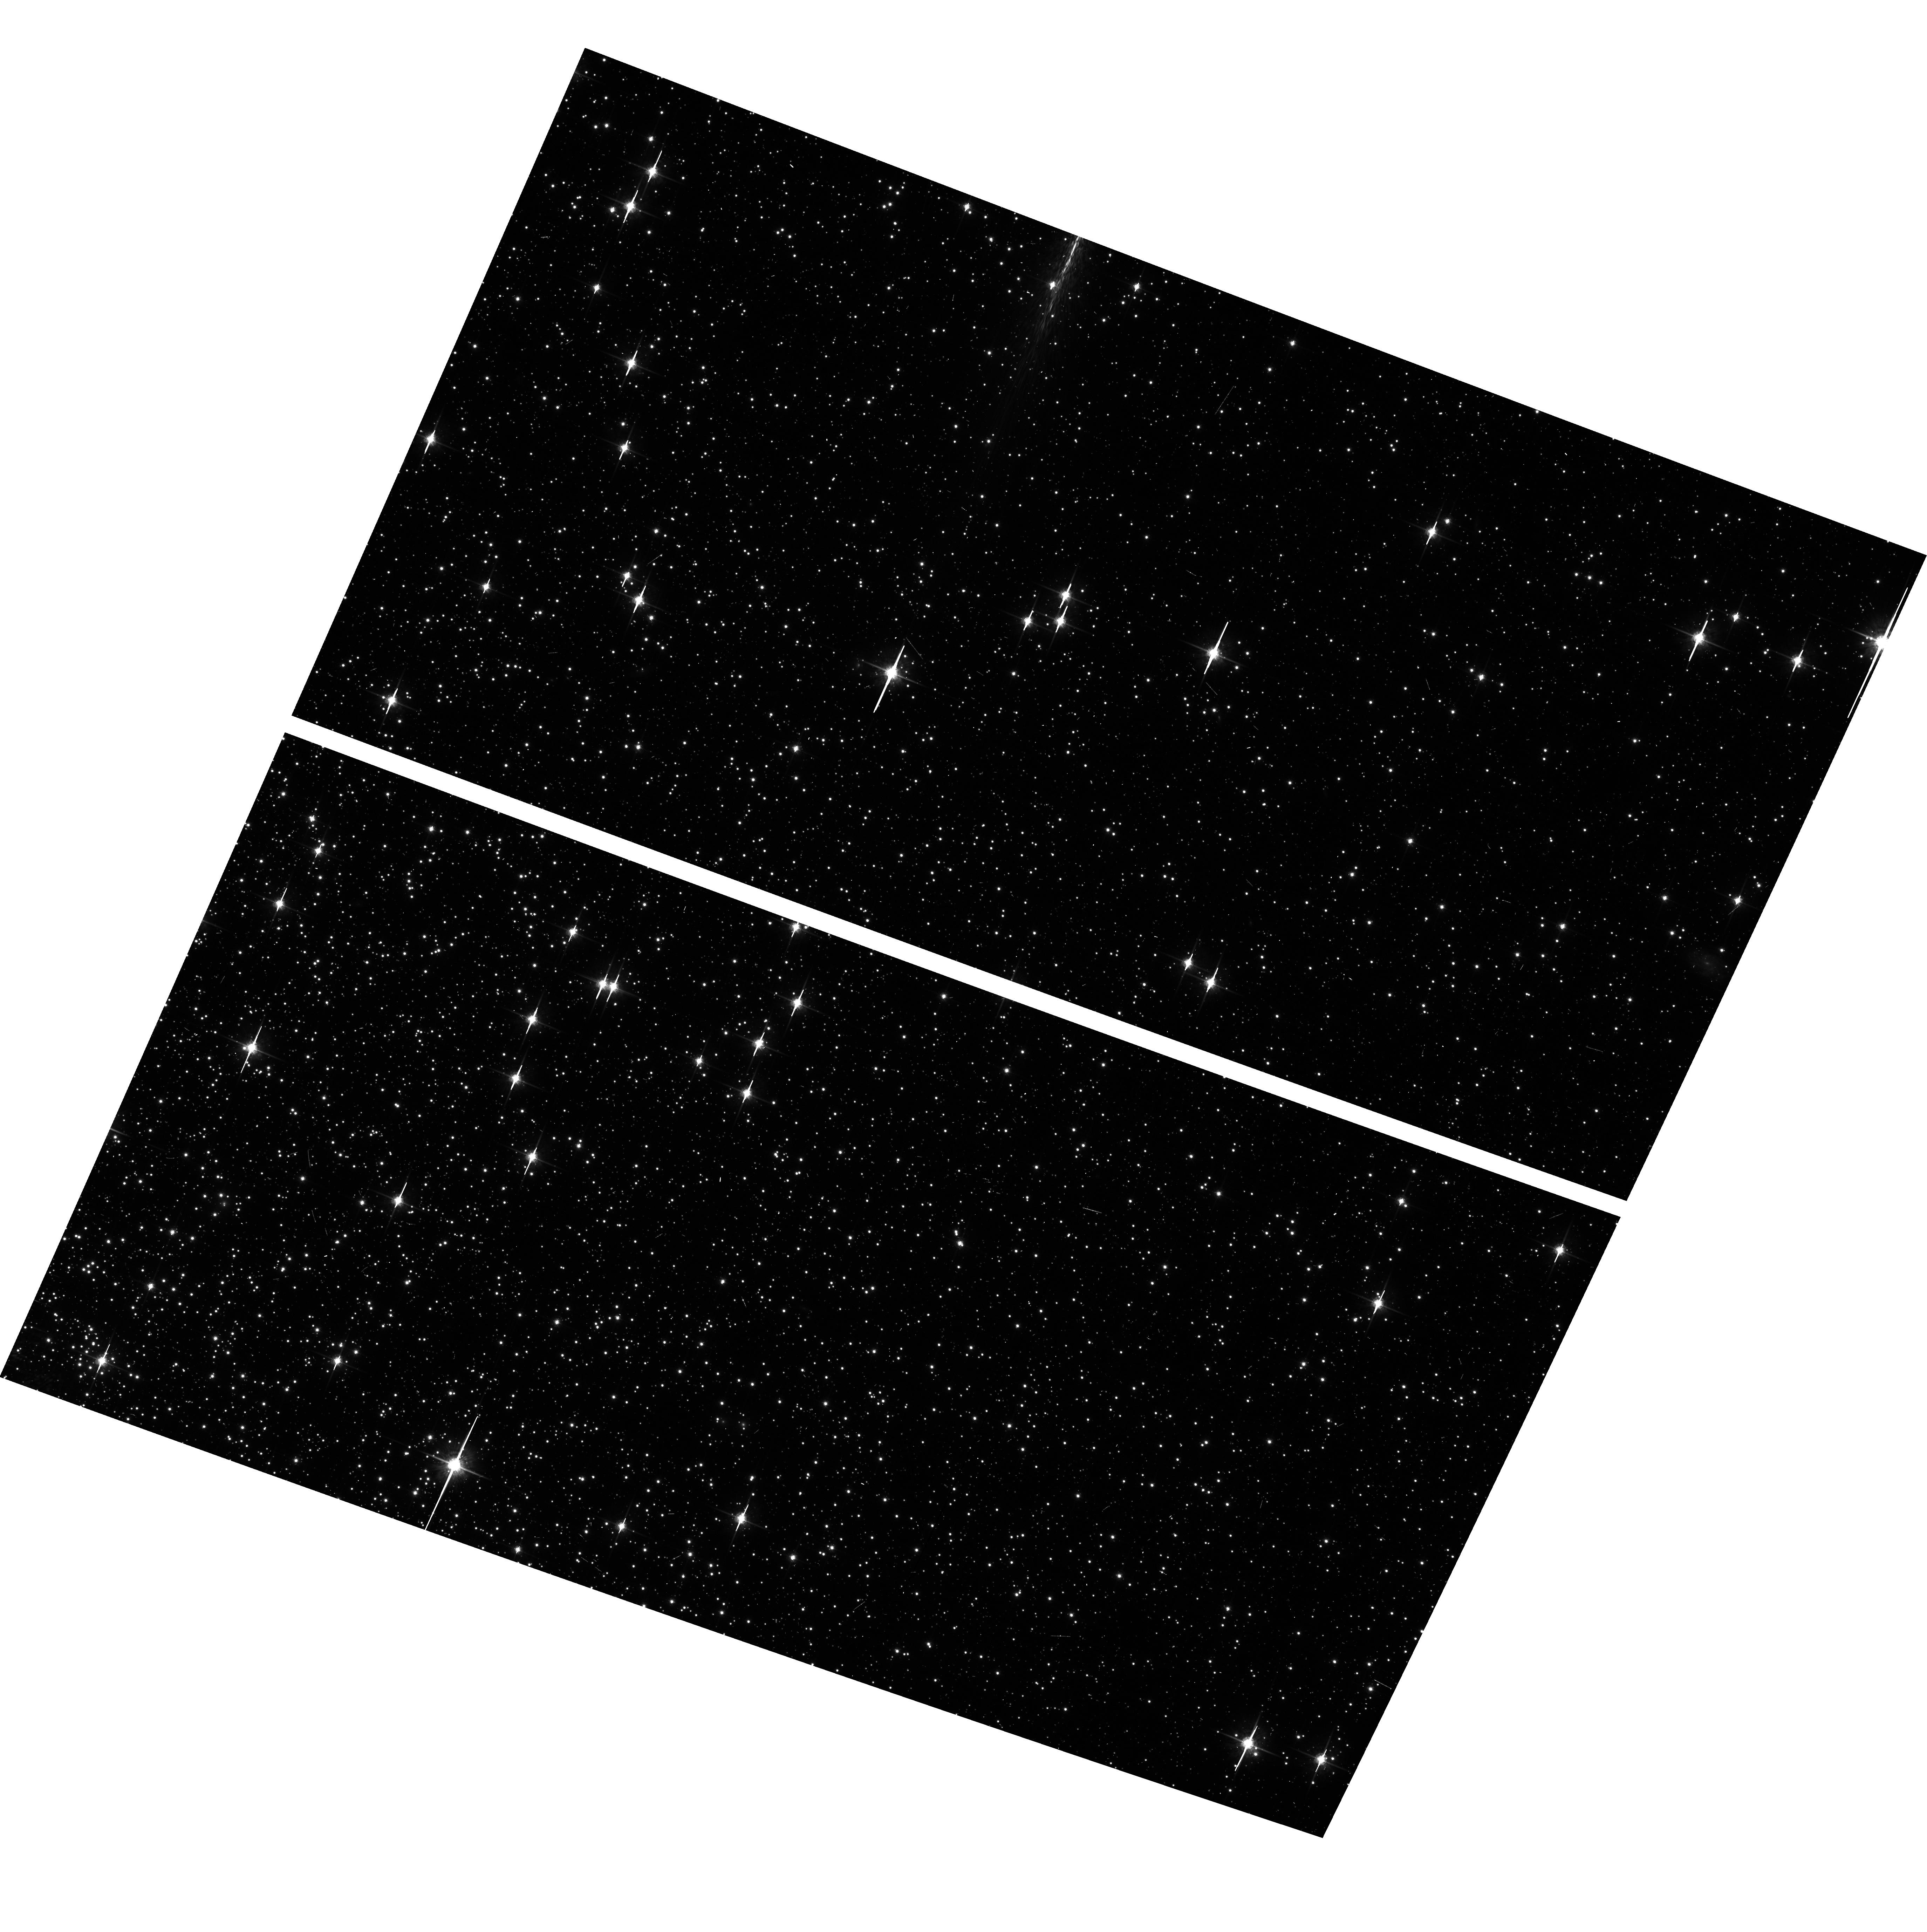
Target: NGC104-WFC. Instrument: ACS/WFC. Filter: F775W. Exposure: 6 min. Observation ID: hst_14402_14_acs_wfc_f775w_jd0q14

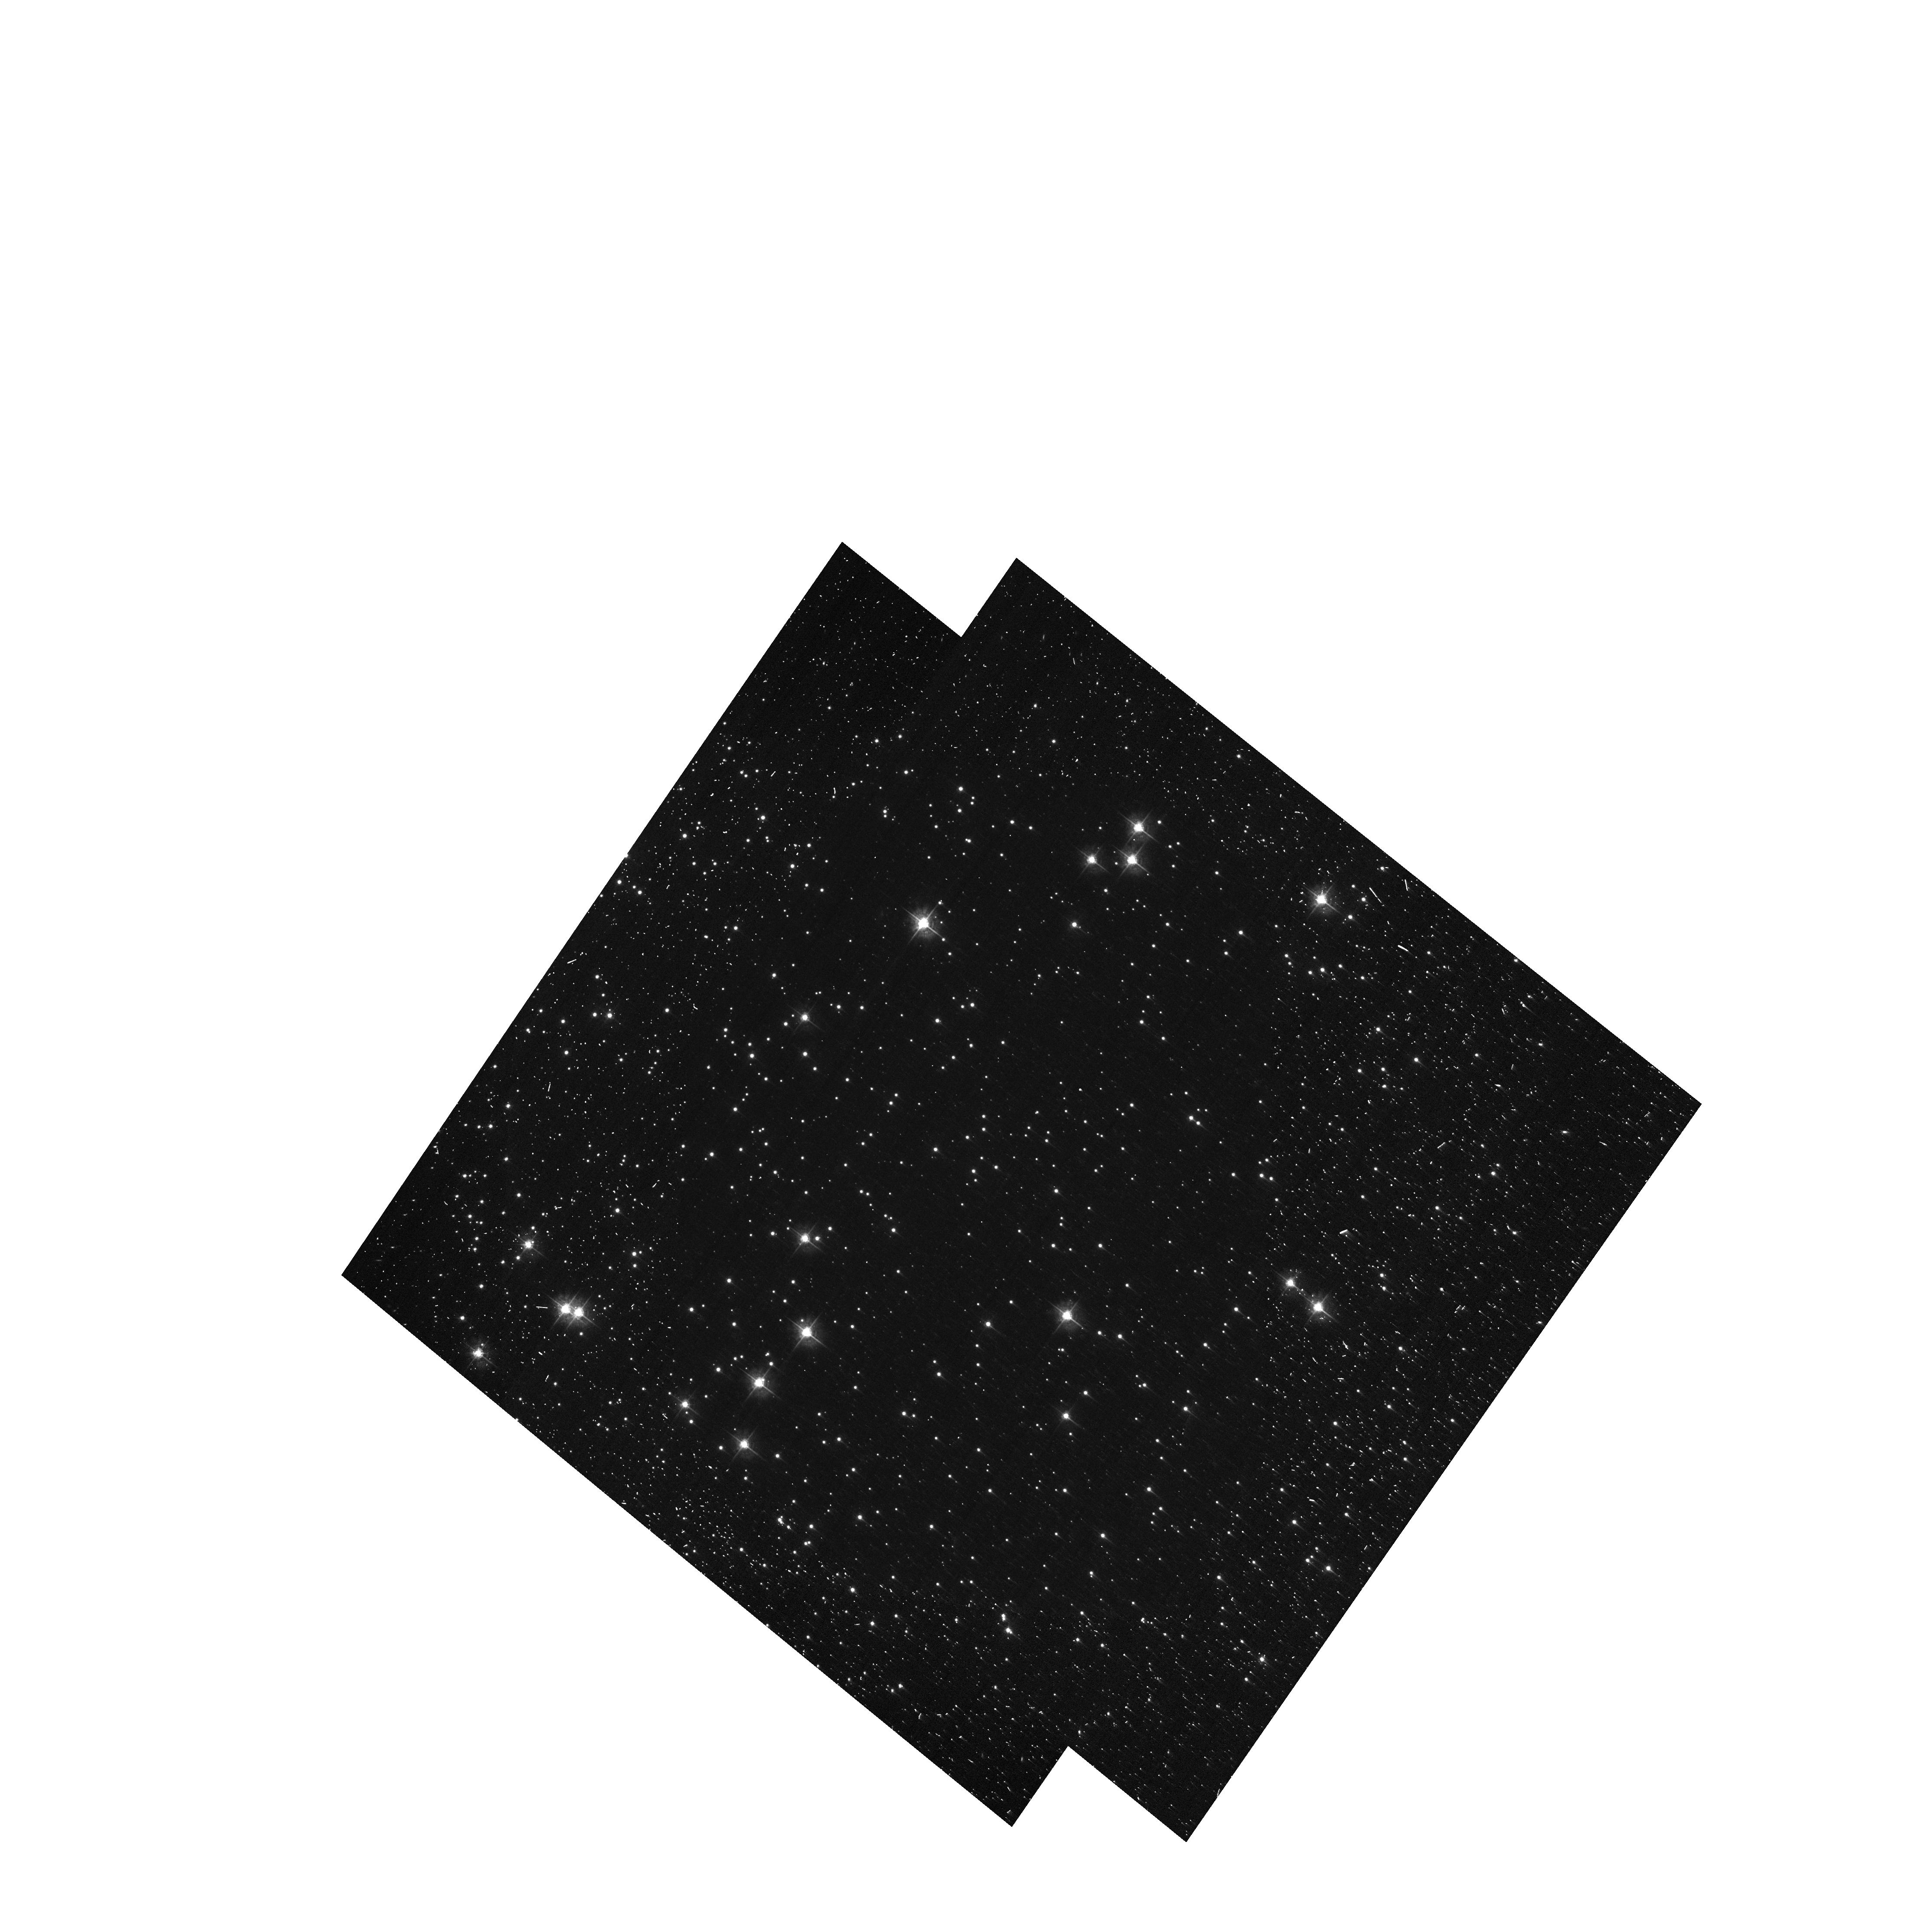
Target: NGC104-WFC. Instrument: ACS/WFC. Filter: F435W-POL0UV. Exposure: 11 min. Observation ID: hst_14402_19_acs_wfc_f435w-pol0uv_jd0q19

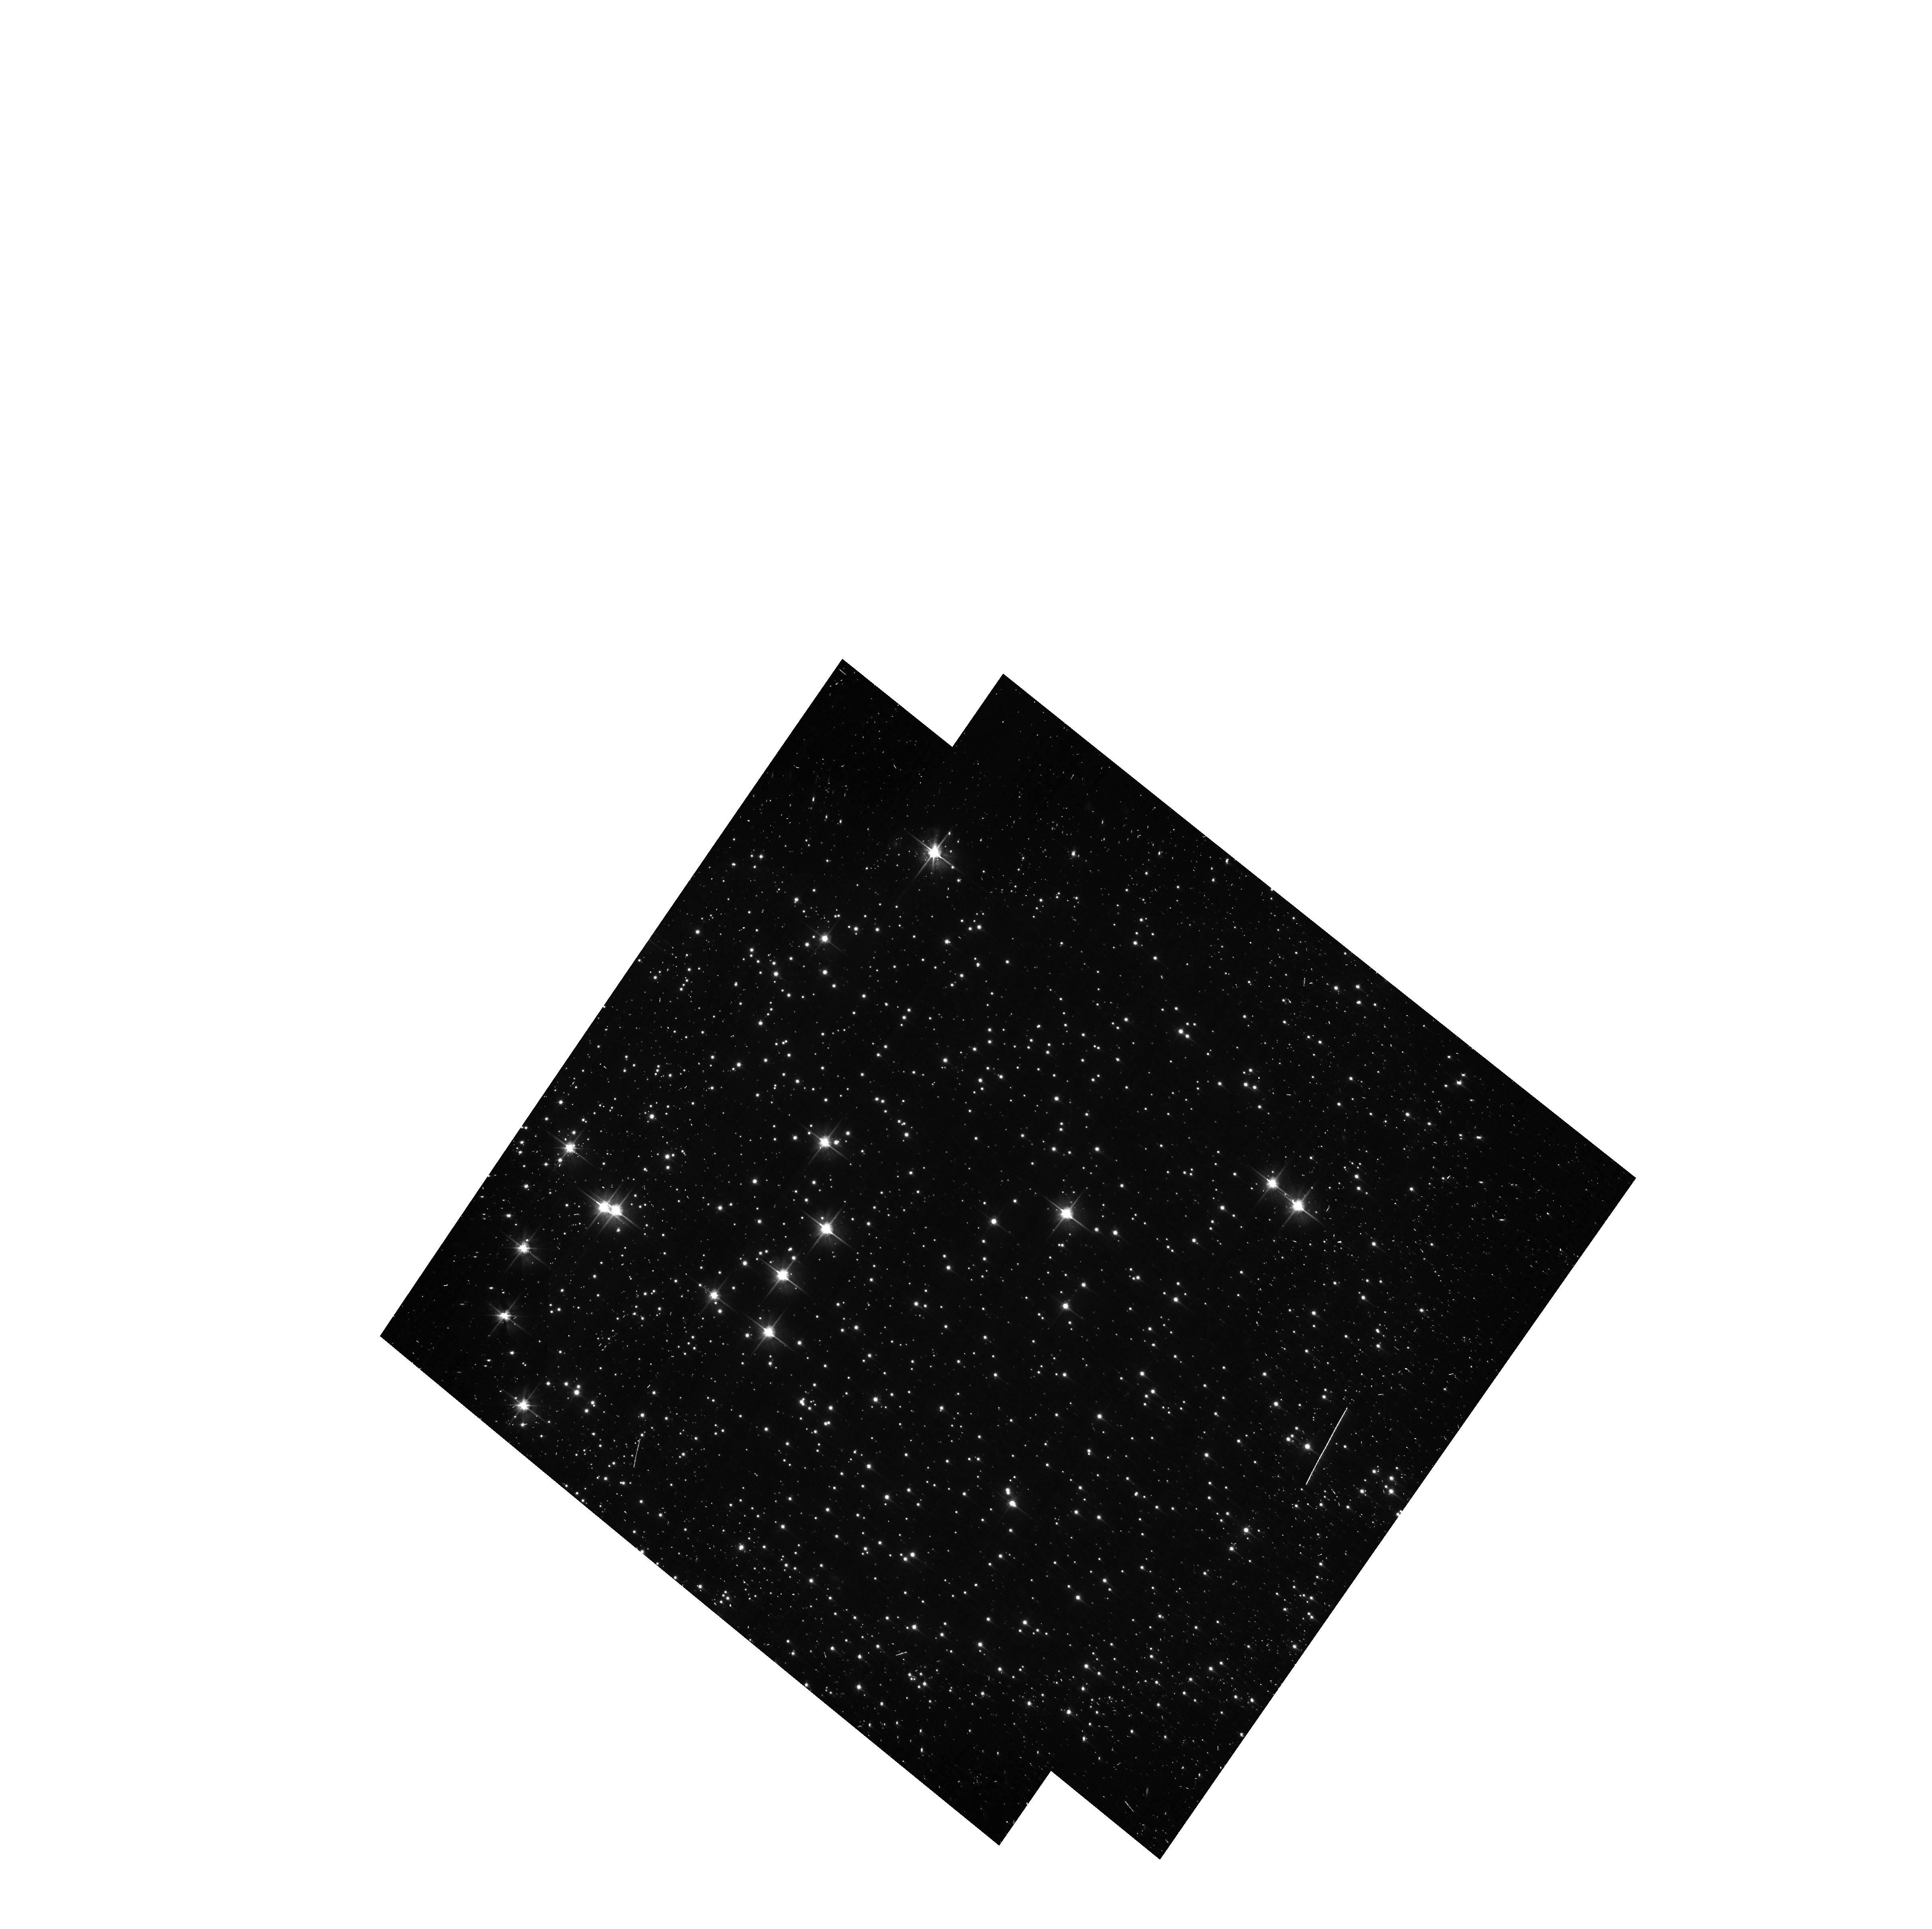
Target: NGC104-WFC. Instrument: ACS/WFC. Filter: F606W. Exposure: 9 min. Observation ID: hst_14402_16_acs_wfc_f606w-pol60v_jd0q16

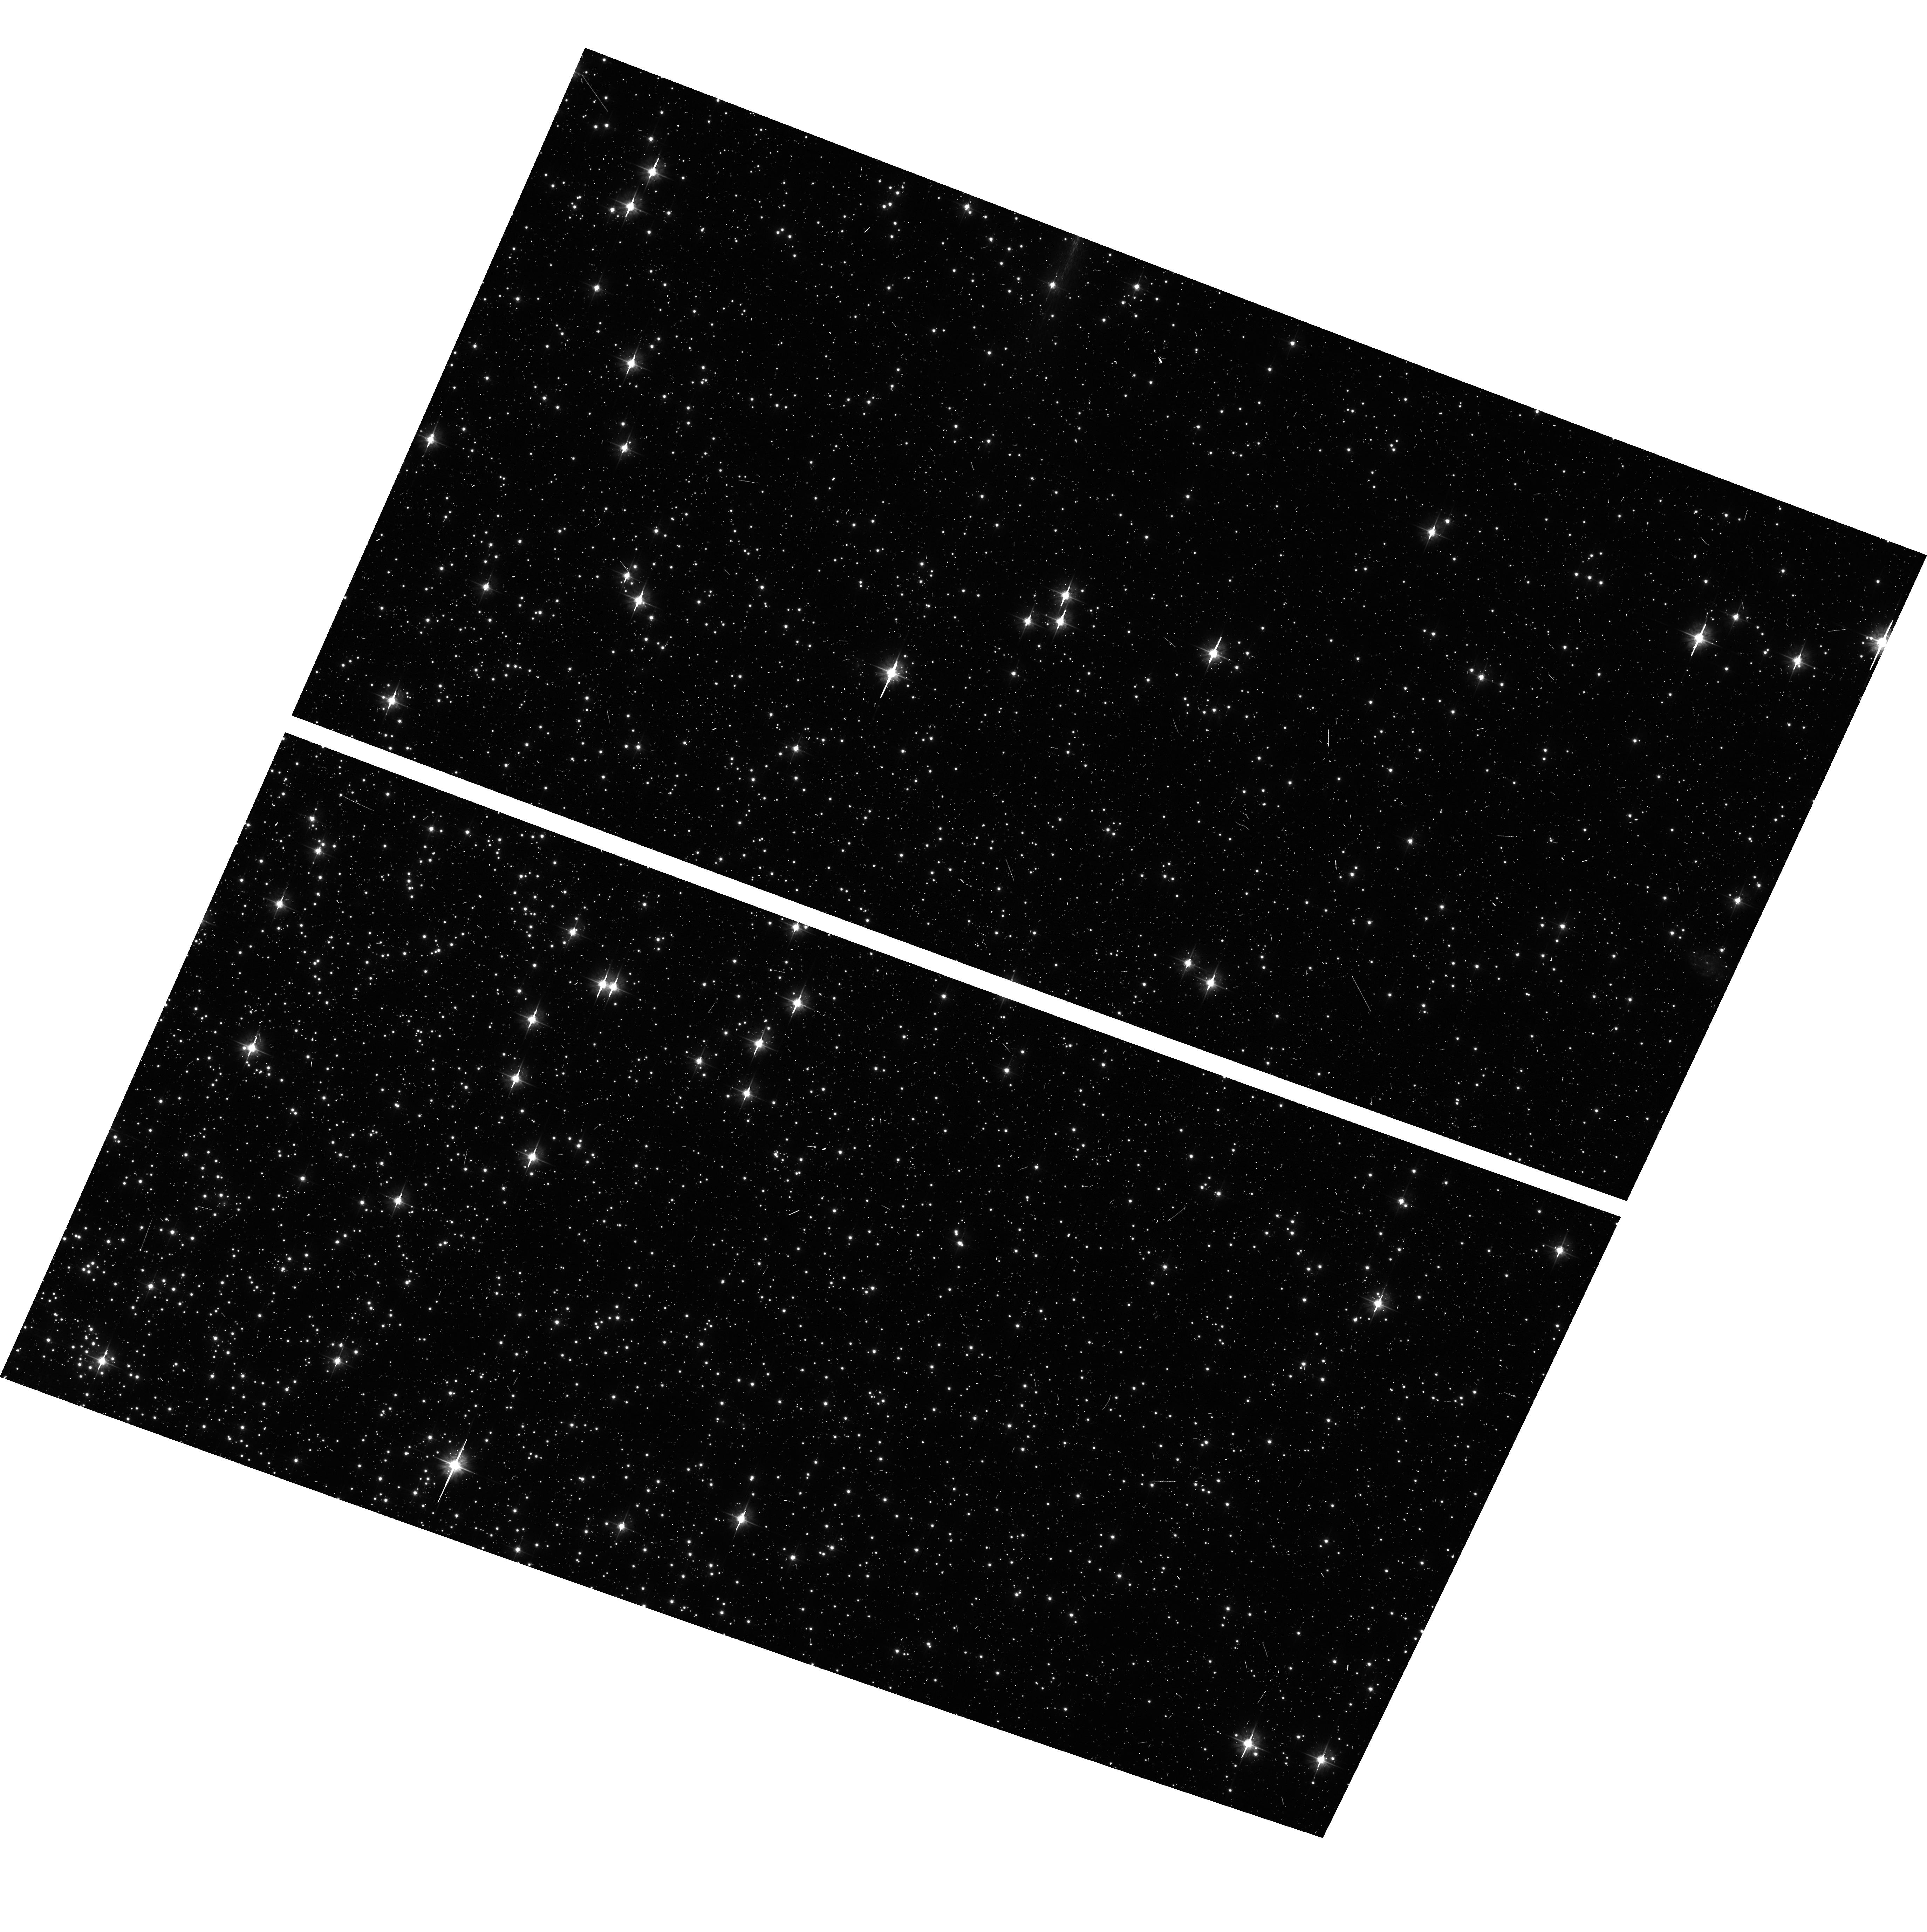
Target: NGC104-WFC. Instrument: ACS/WFC. Filter: F475W. Exposure: 6 min. Observation ID: hst_14402_14_acs_wfc_f475w_jd0q14

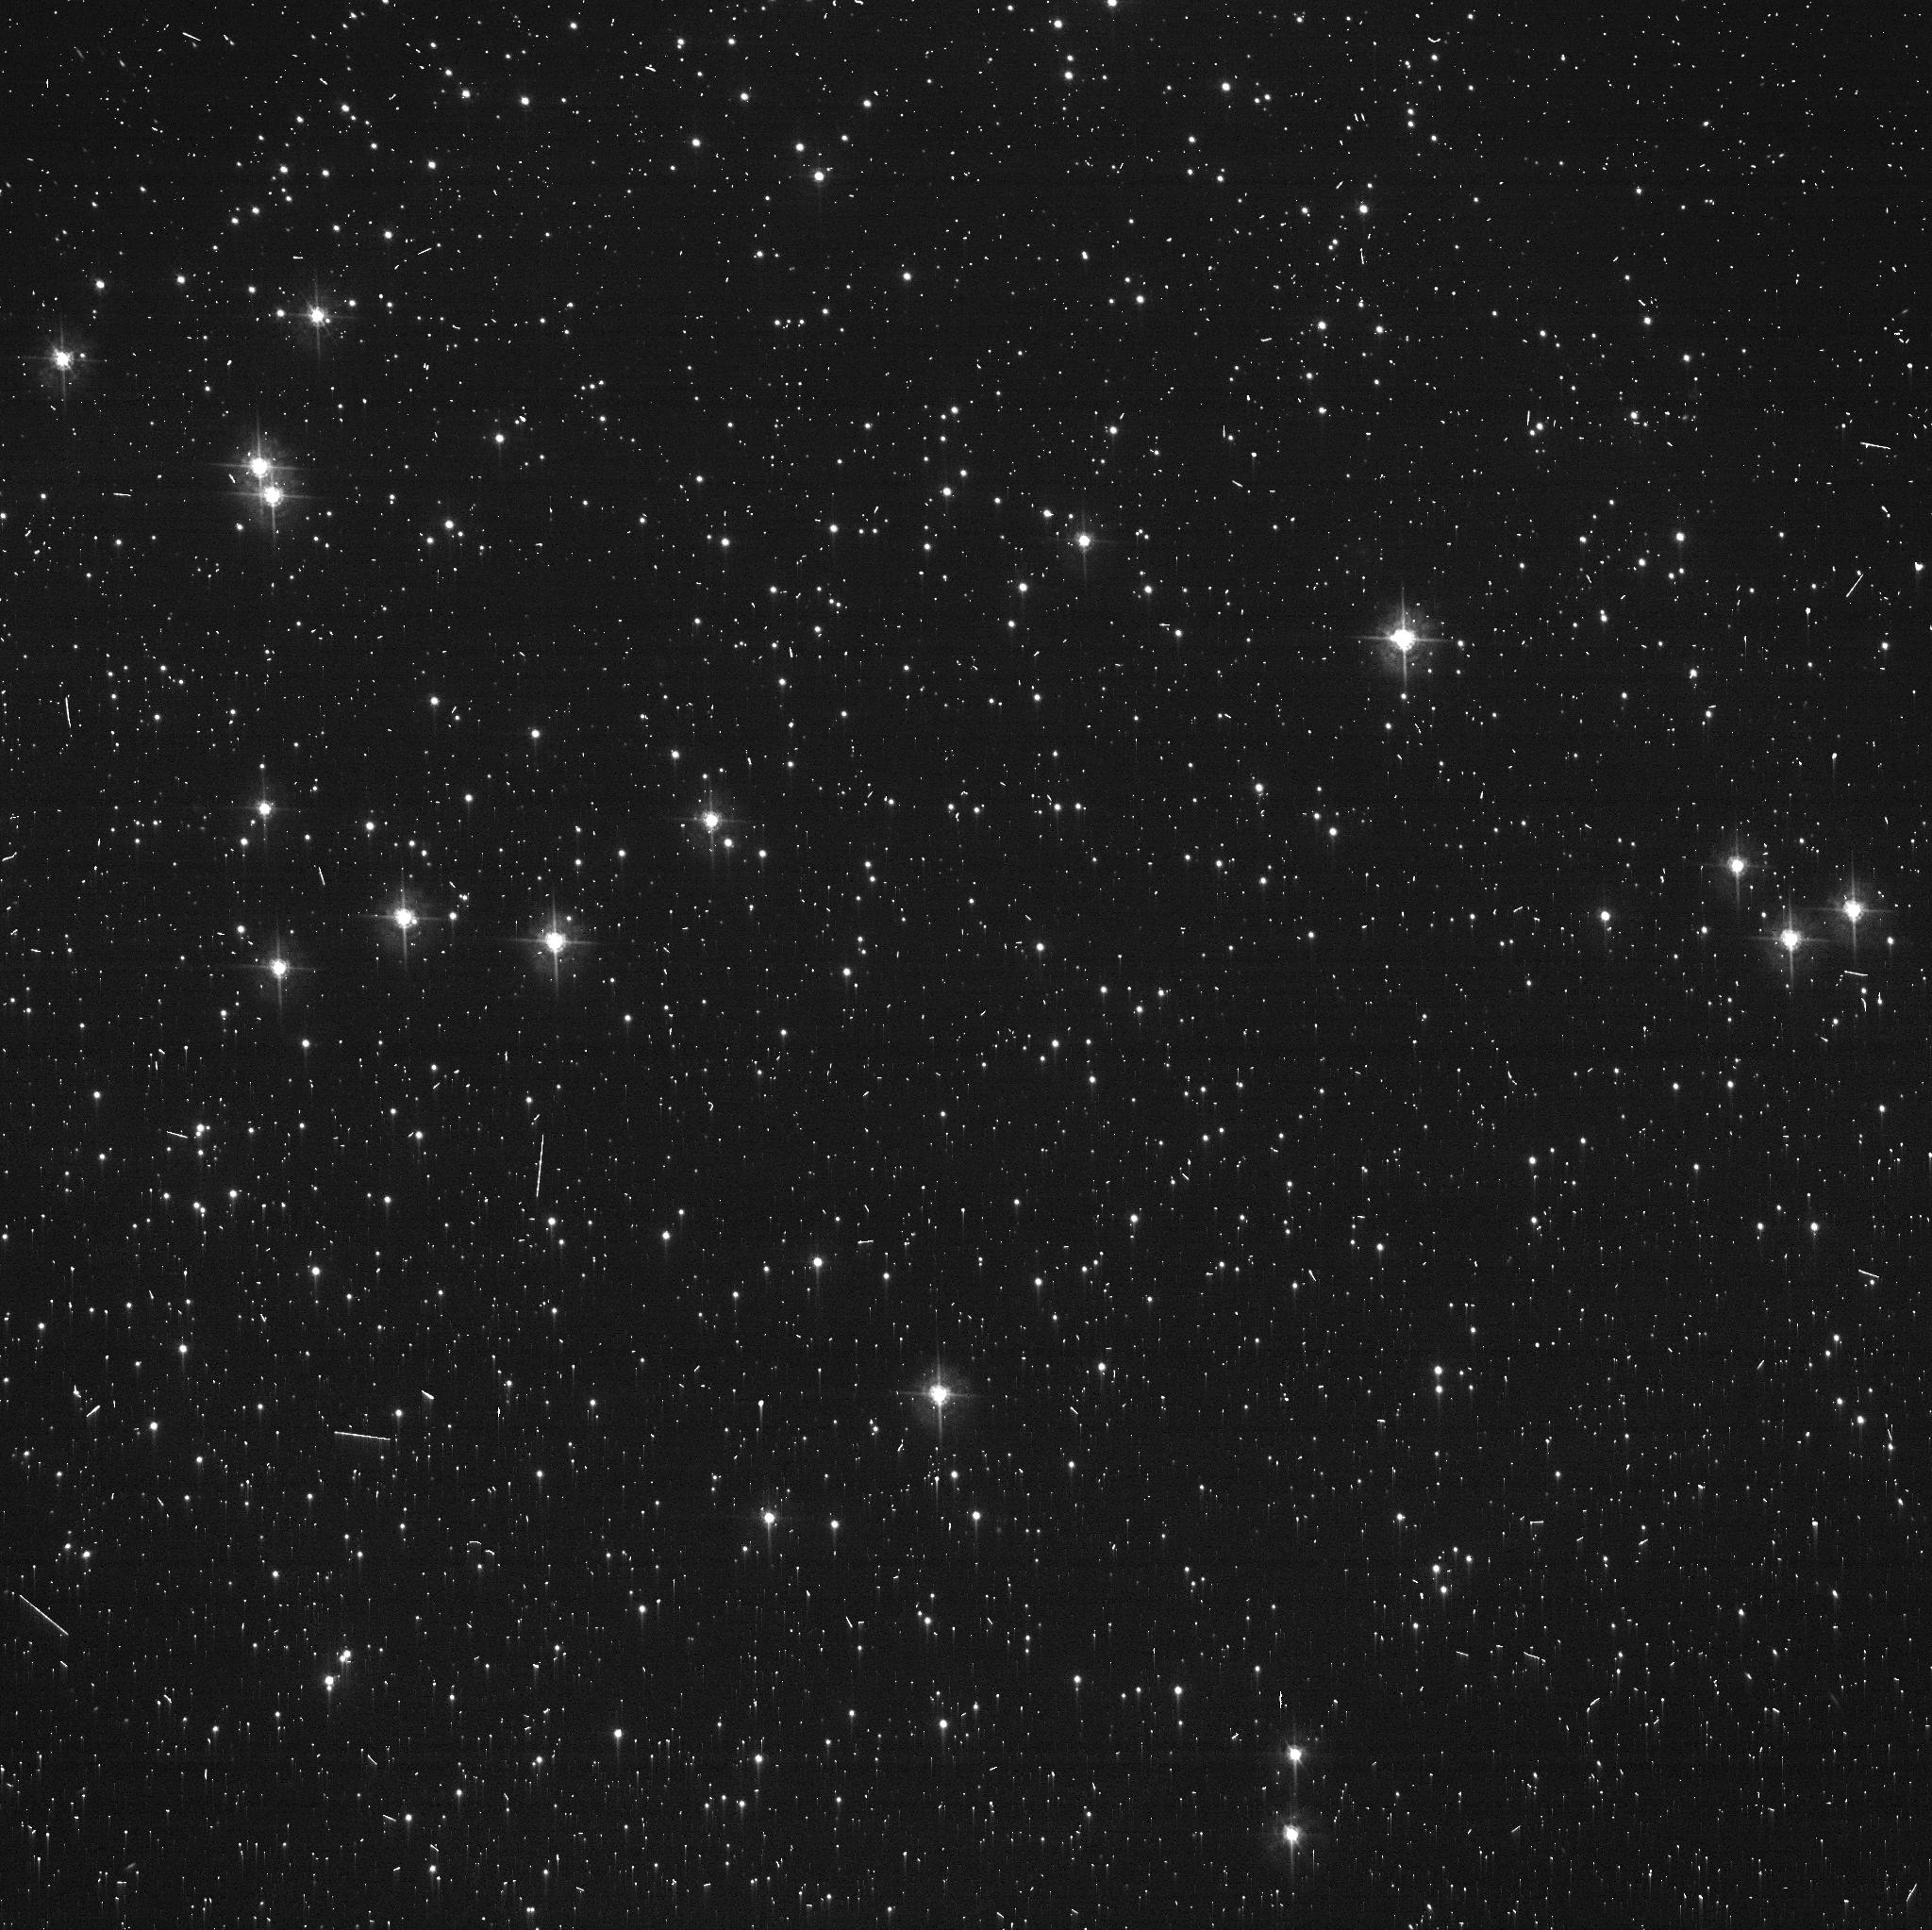
Target: NGC104-WFC. Instrument: ACS/WFC. Filter: F435W. Exposure: 6 min. Observation ID: jd0q19psq

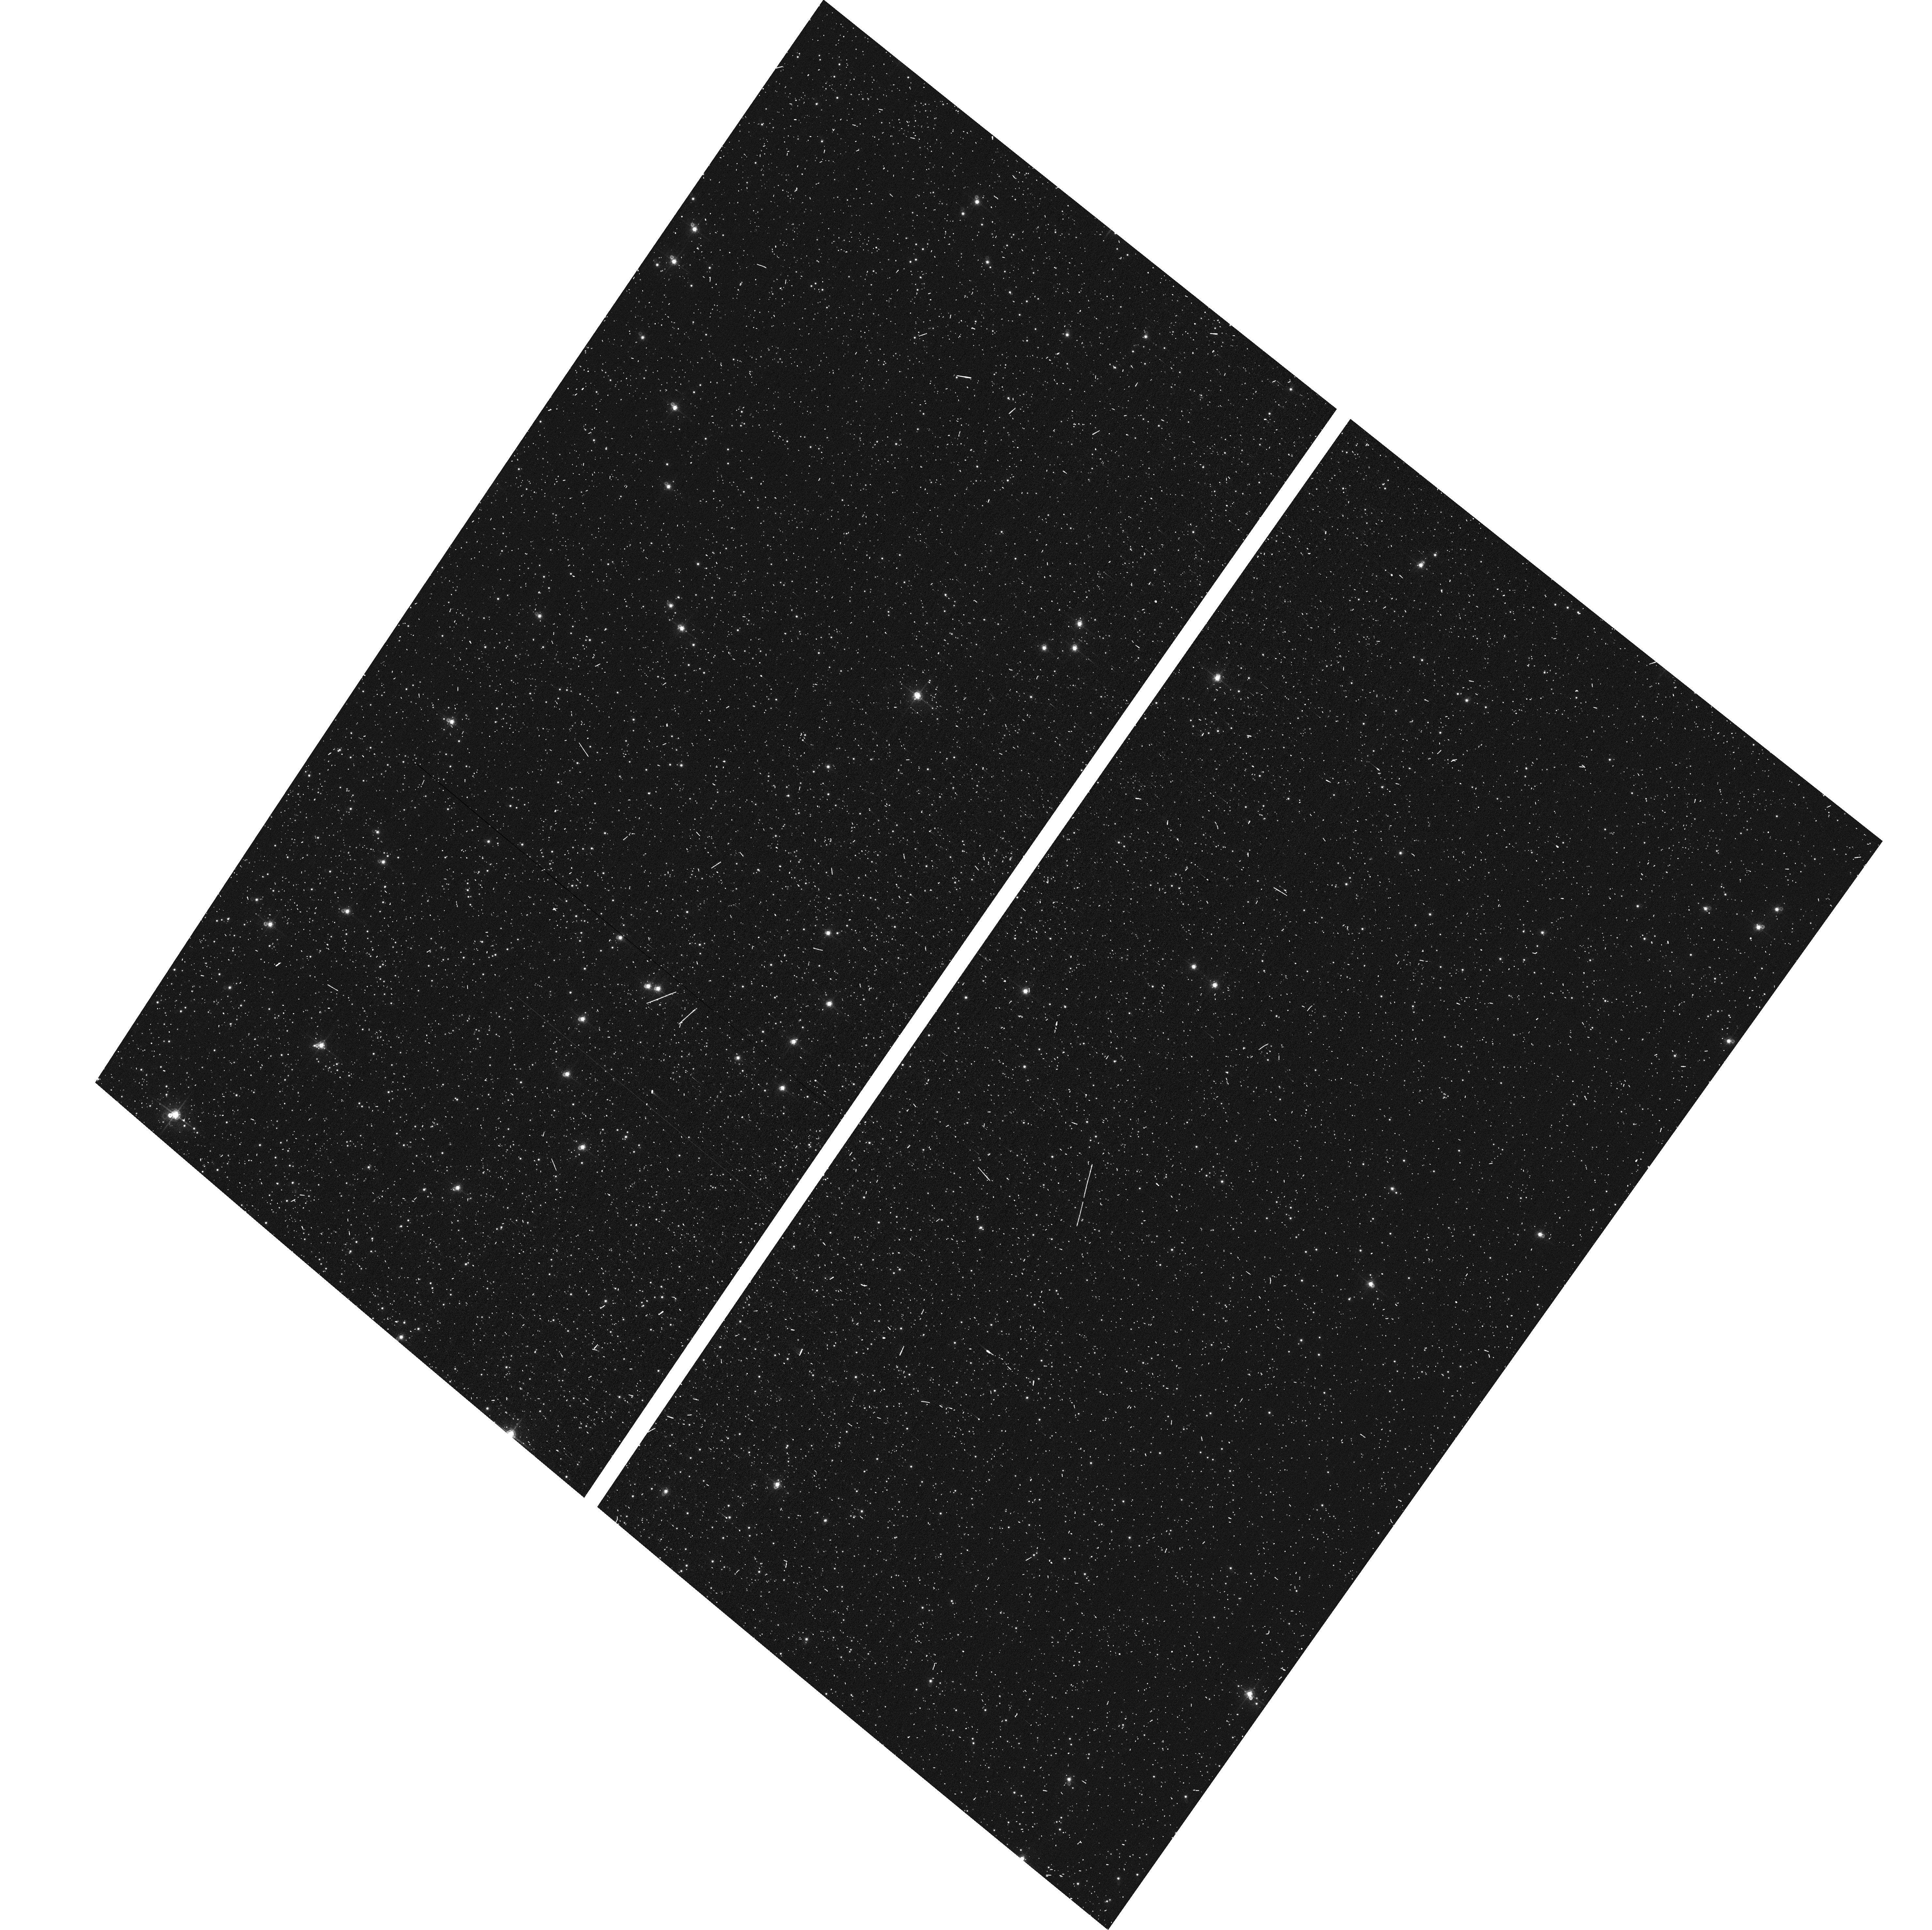
Target: NGC104-WFC. Instrument: ACS/WFC. Filter: F660N. Exposure: 6 min. Observation ID: hst_14402_13_acs_wfc_f660n_jd0q13

ACS CCD Stability Monitor (PI: Coe, Dan)

Every year, beginning with the SMOV, ACS/WFC has obtained multiband imaging of a moderately crowded stellar field in the cluster 47 Tuc (6' west of the core). The positions and magnitudes of objects are used to monitor local and large scale variations in the plate scale and the sensitivity of the detectors and to derive an independent measure of the detector CTE. Single exposures in each WFC sub-array mode (512, 1K, 2K) allow us to verify that photometry obtained in full-frame and in sub-array modes are repeatable to better than 1%. This test is important for the ACS Photometric Cross-Calibration program, which uses sub-array exposures.